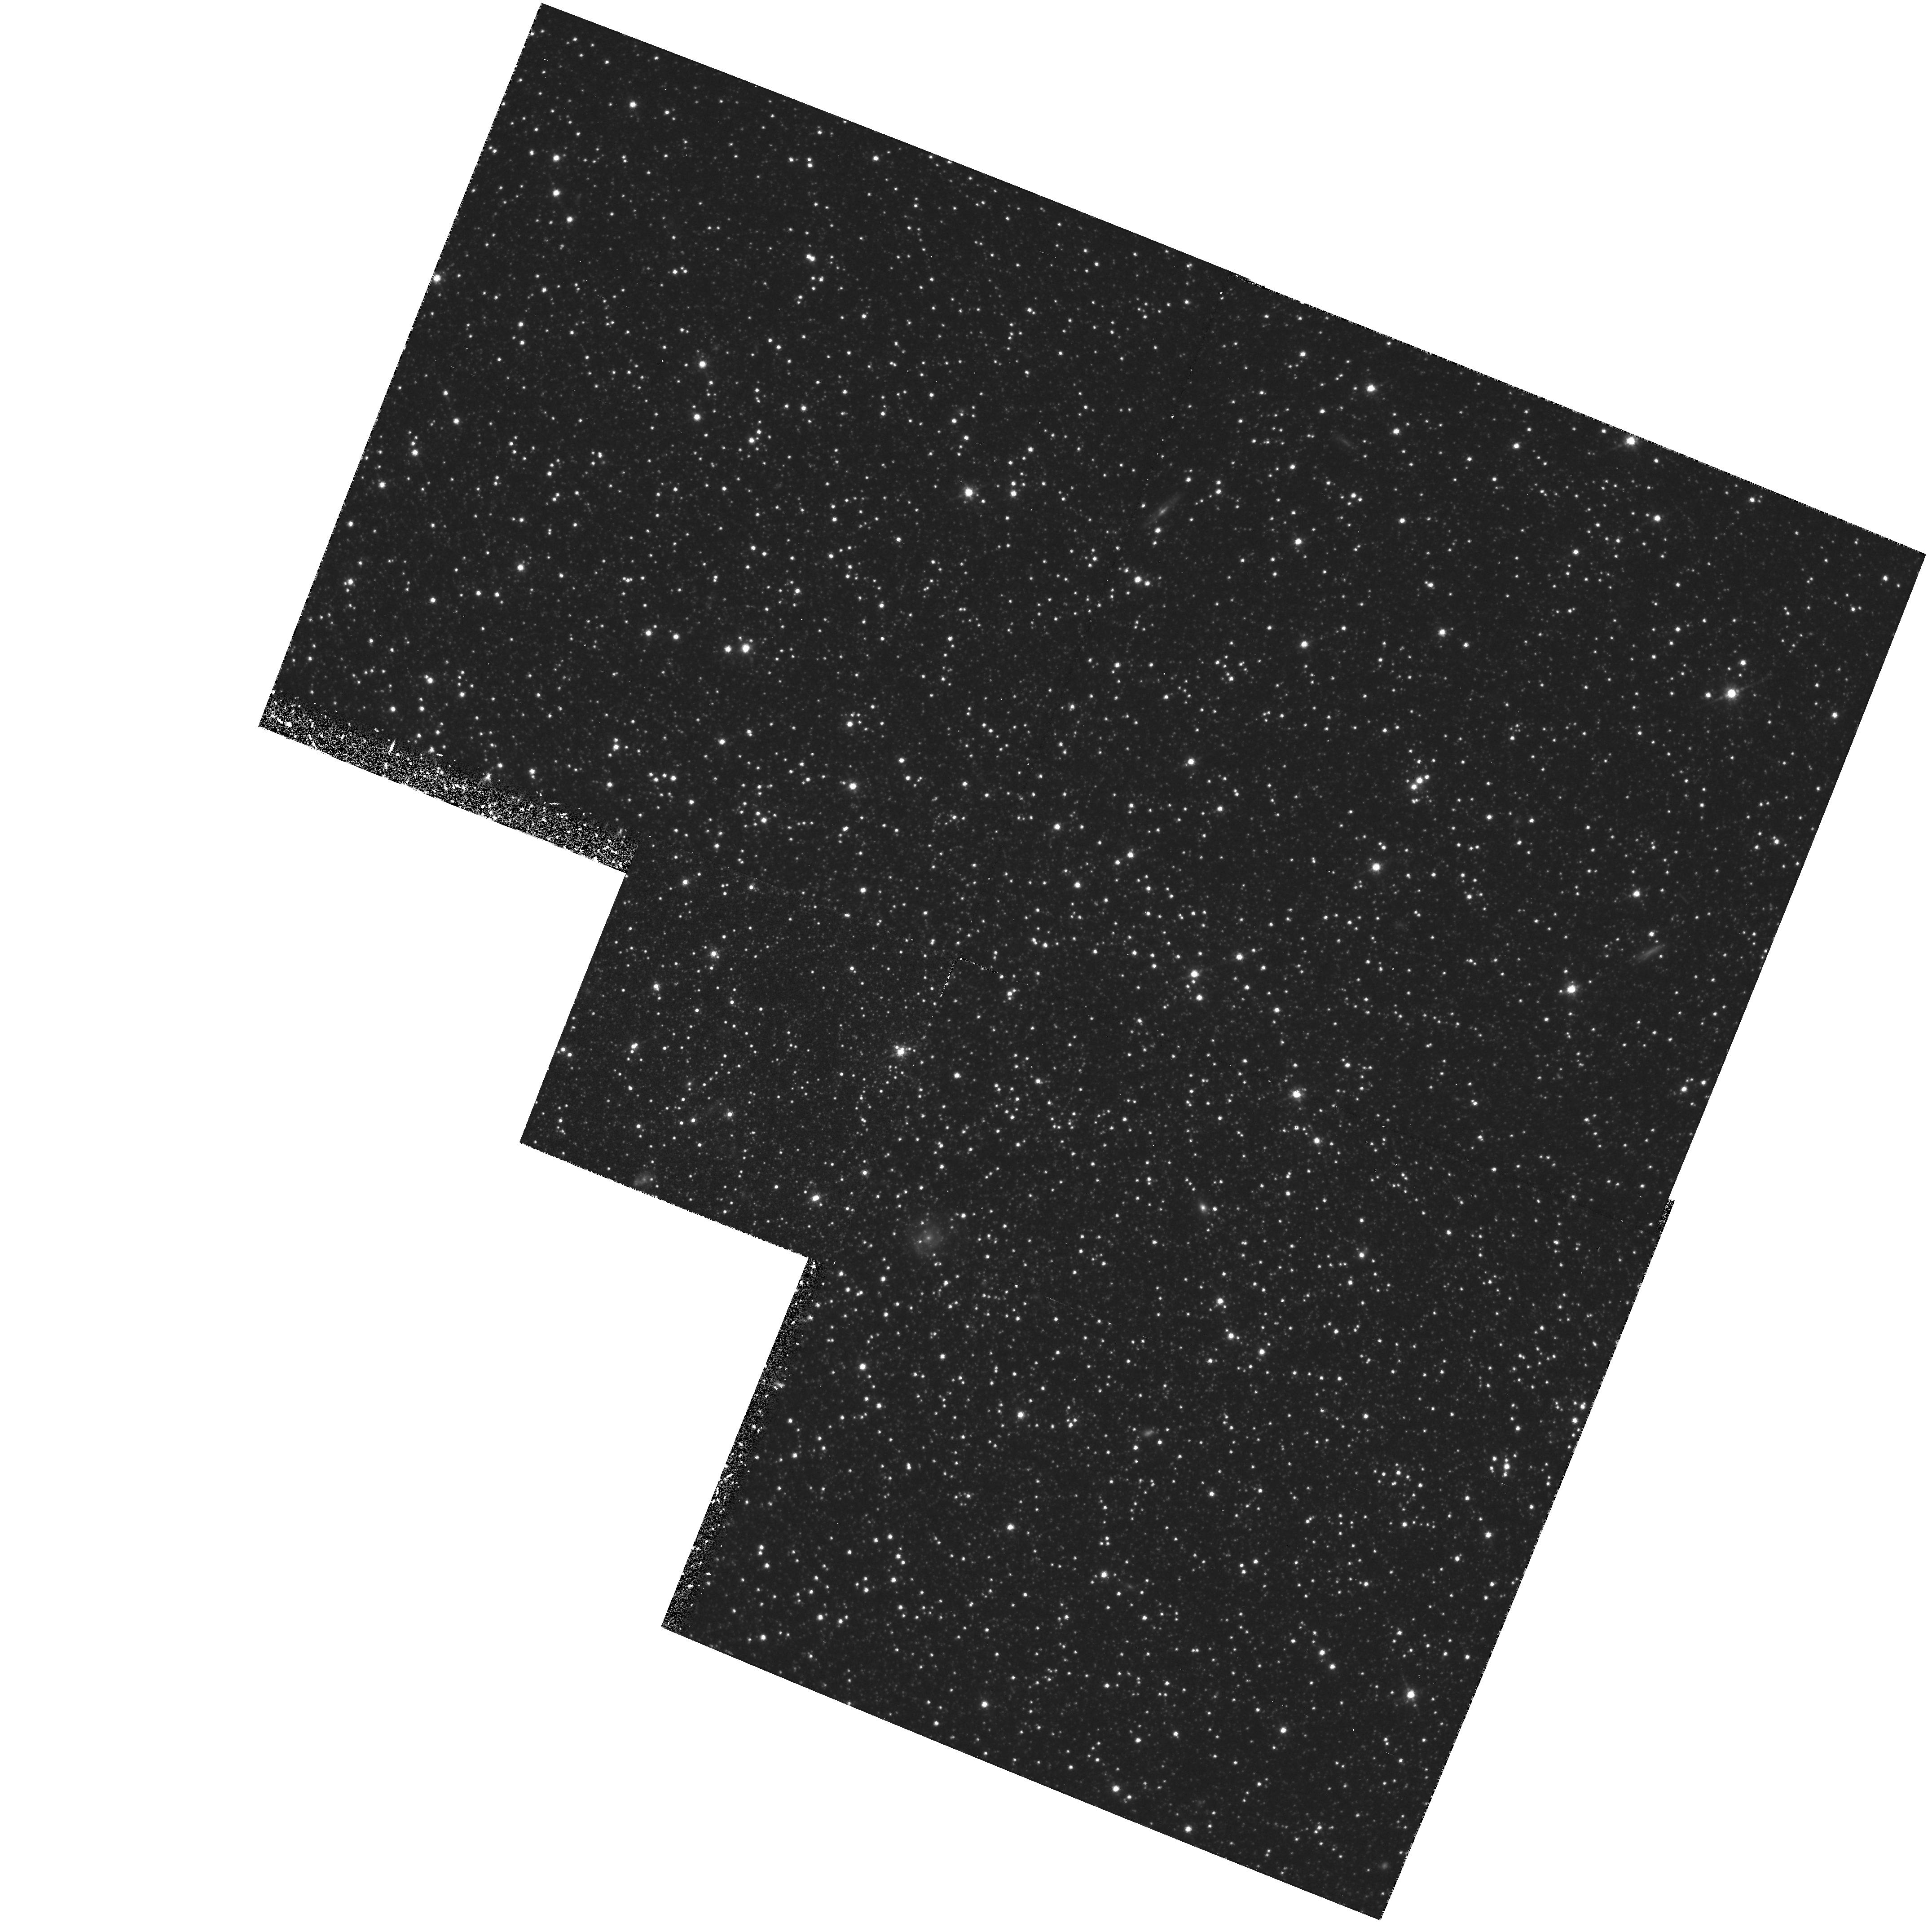
Target: LEO-I. Instrument: WFPC2/PC. Filter: F814W. Exposure: 1.4 h. Observation ID: hst_5350_01_wfpc2_pc_f814w_u27k01

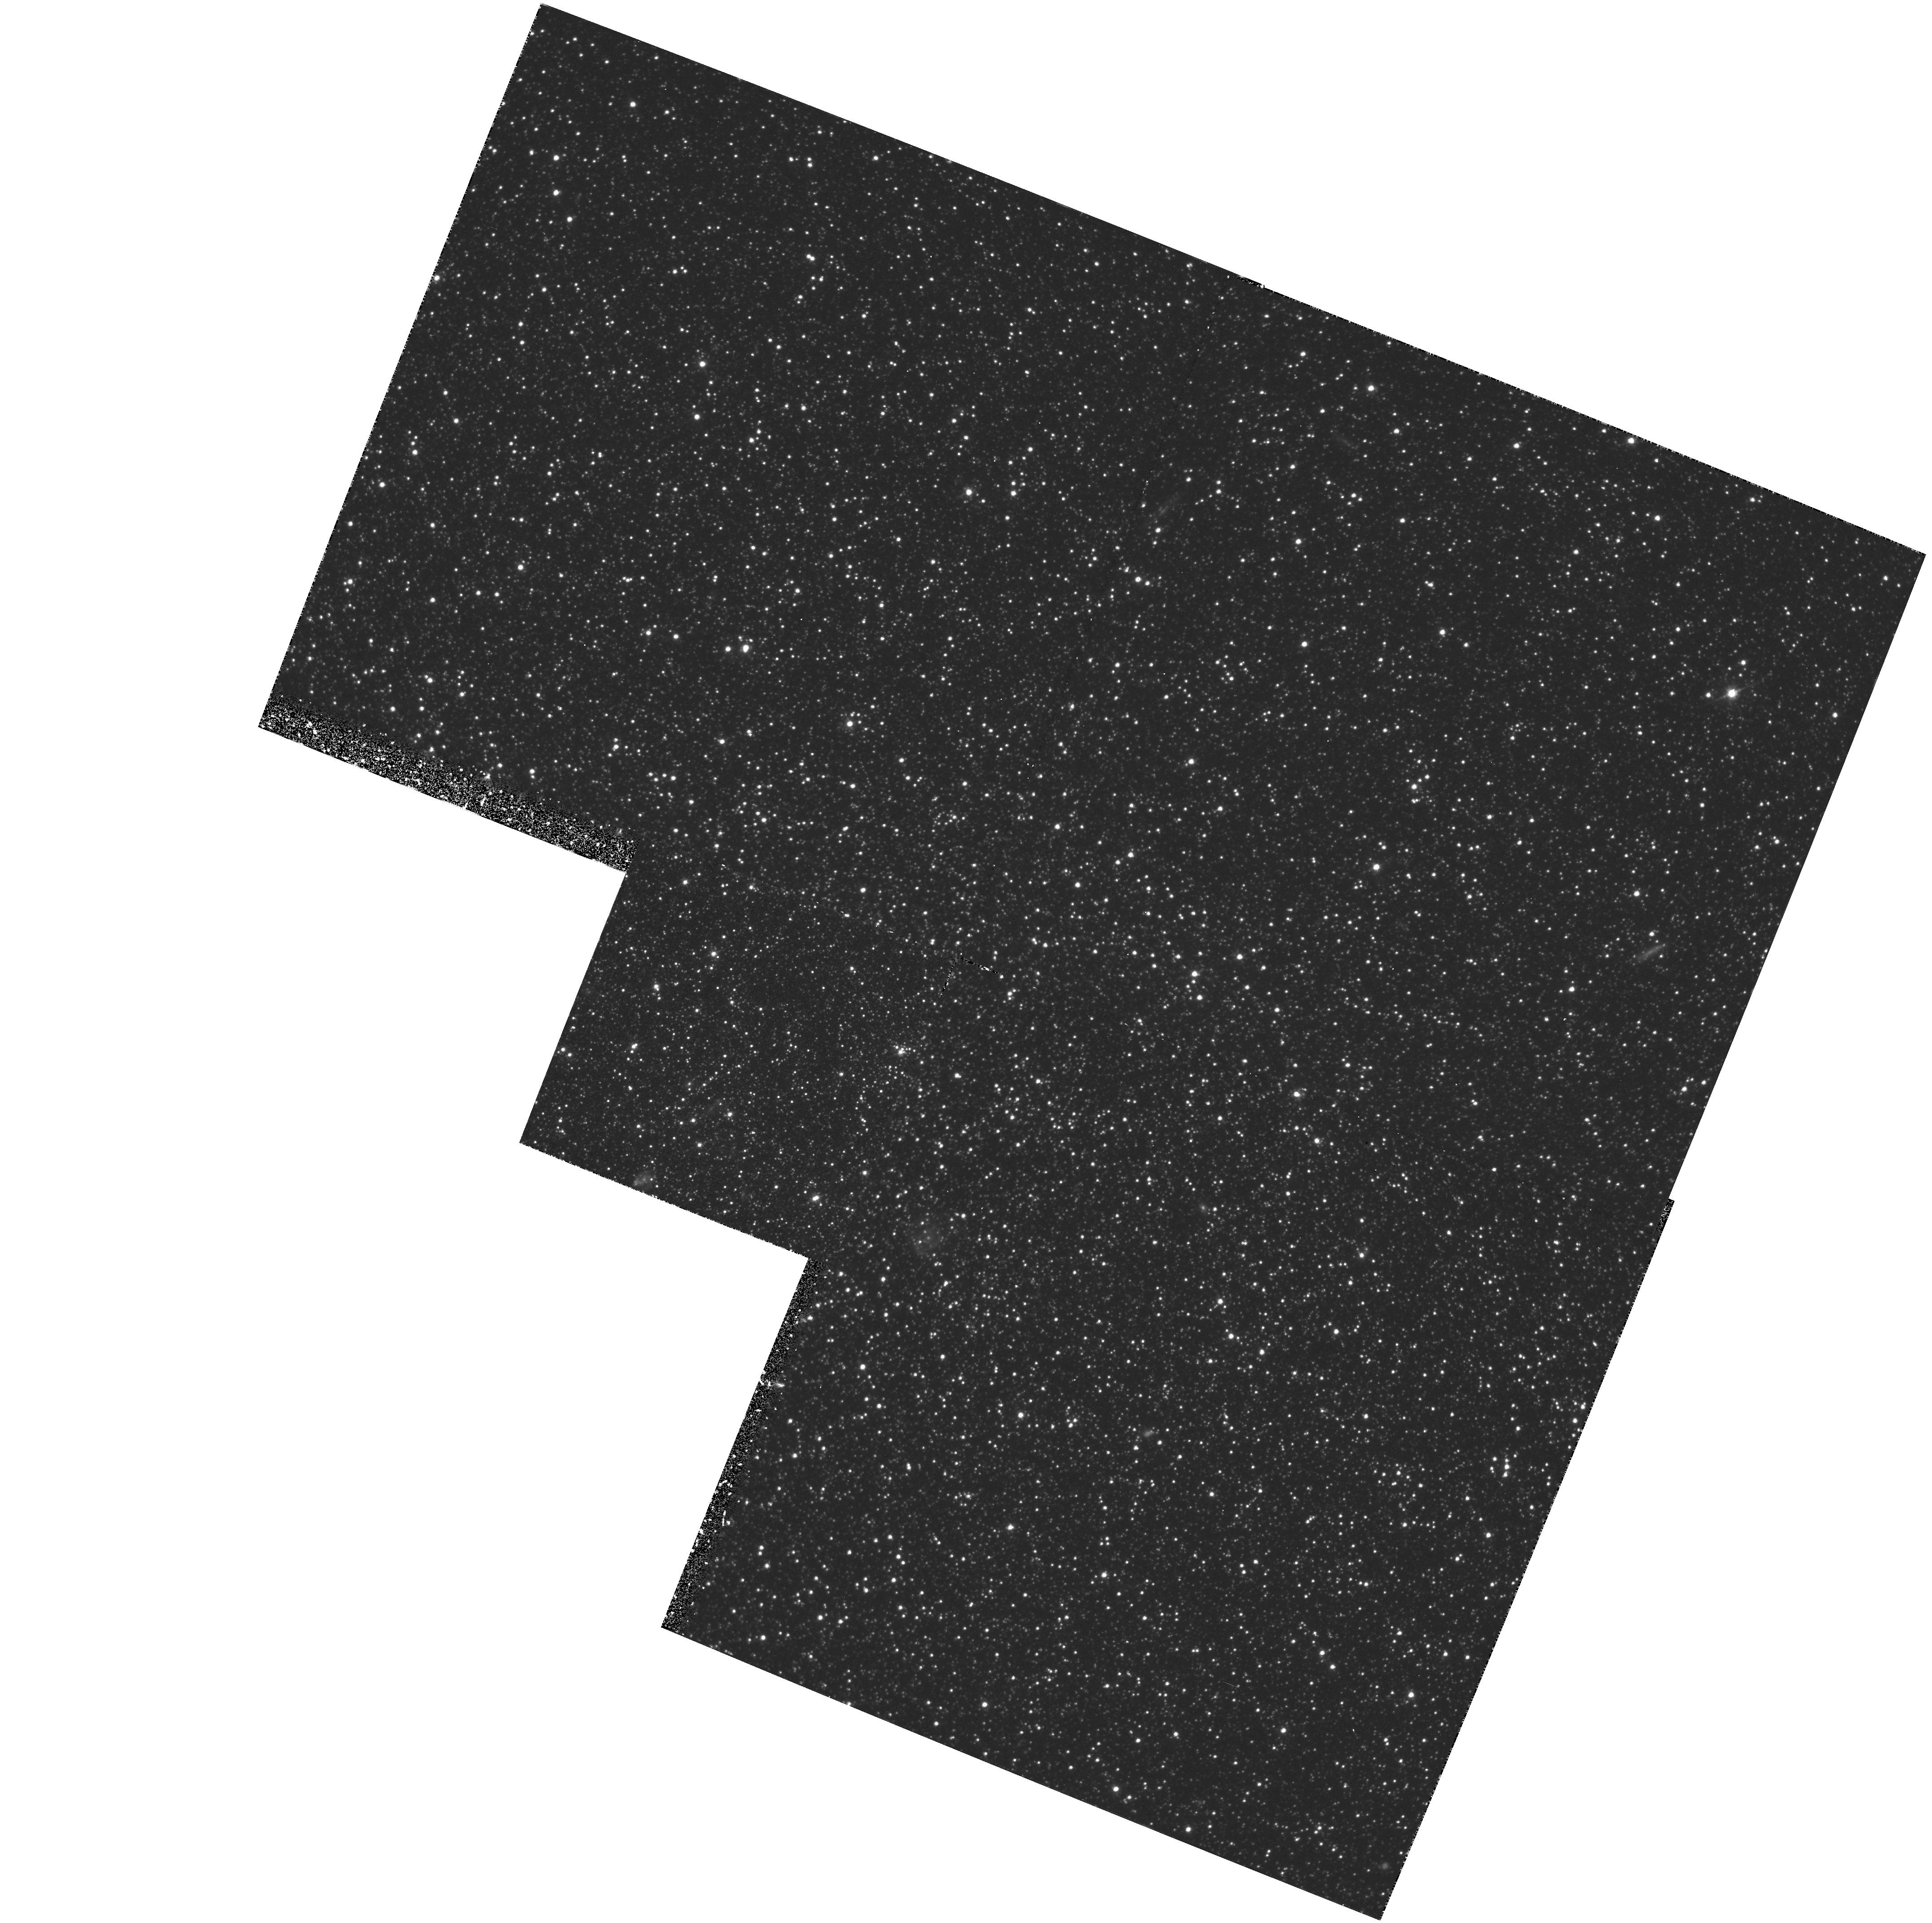
Target: LEO-I. Instrument: WFPC2/PC. Filter: F555W. Exposure: 1.7 h. Observation ID: hst_5350_01_wfpc2_pc_f555w_u27k01

THE FOSSIL RECORD OF STAR FORMATION IN THE LEO I AND FORNAX DWARF GALAXIES: CYCLE 4 MEDIUM (PI: Olszewski, Edward W.)

Deep galaxy counts and redshift surveys have uncovered evidence that many dwarf systems may have undergone enhancements in their star formation rates between redshifts of 0.3 to 1.0 (roughly 2-7 Gyr ago). The fossil record of such bursts must exist in the present-day stellar populations of galaxies if this interpretation is correct. We propose HST WF/PC-2 observations of two of the most distant dwarf spheroidal galaxies orbiting the Milky Way -- Leo I and Fornax -- to search for quantitative evidence of such intermediate-age bursts. These galaxies are of particular interest because recent ground-based observations have provided strong circumstantial evidence for the presence of significant intermediate-age populations in both systems. The analysis of our proposed deep V and I band HST WF/PC-2 observations of these galaxies shall involve methods that have been successfully used to determine the star-formation history of field stars in the Large Magellanic Cloud. The capabilities of HST are essential to reach sufficiently faint stars in both galaxies, and to cope with the extremely crowded fields in the cores of the Leo I and Fornax dwarf spheroidal galaxies.